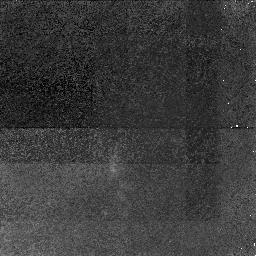
Target: 3C324
Instrument: NICMOS/NIC1
Filter: F110M
Exposure: 3.1 h
Observation ID: n4u002010

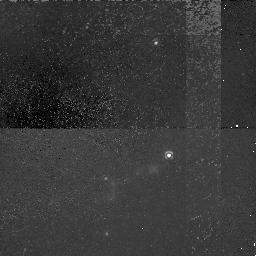
Target: 3C368
Instrument: NICMOS/NIC1
Filter: F110M
Exposure: 3.8 h
Observation ID: n4u001010

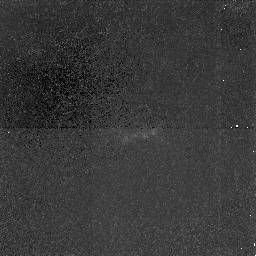
Target: 3C266
Instrument: NICMOS/NIC1
Filter: F110M
Exposure: 3.9 h
Observation ID: n4u003010

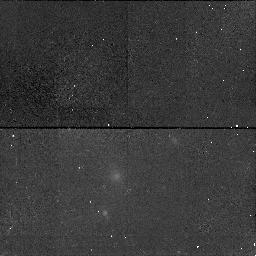
Target: 3C324
Instrument: NICMOS/NIC1
Filter: F165M
Exposure: 43 min
Observation ID: n4u002020

Jets, cones and the alignment effect in high-z radio galaxies (PI: Tadhunter, Clive N.)

Two distinct physical mechanisms --- anisotropic quasar illumination and jet-cloud interactions --- are required to explain the general properties of high-z (z > 0.5) radio galaxies. Although the detection of scattered quasar features in many powerful radio galaxies demonstrates the importance of quasar illumination, the highly collimated structures visible in recent HST images are inconsistent with illumination of the ISM by the broad radiation cones predicted by the unified schemes for powerful radio sources. We argue that the failure to detect the broad cones may be due in part to an observational selection effect: that the existing OIILambda3727 images are biased towards the high surface brightness shocked structures along the radio axis. Since the gas in the radiation cones will be highly ionized, the cones will be difficult to detect in the existing OIILambda3727 images, but readily detectable in OIIILambda5007 images. We predict that the high-z radio galaxies will have a markedly different appearance in OIIILambda5007 than in the existing OIILambda3727 images, and we propose to make a sensitive search for the OIII cones in three high redshift radio galaxies using NICMOS on the HST. The detection of the broad cones outside the main aligned structures would lead to a reconciliation of the jet-cloud interaction and quasar illumination models, whereas the failure to detect the broad cones in OIII would imply that the gas structures are intrinsically aligned along the radio axes of the high redshift sources.